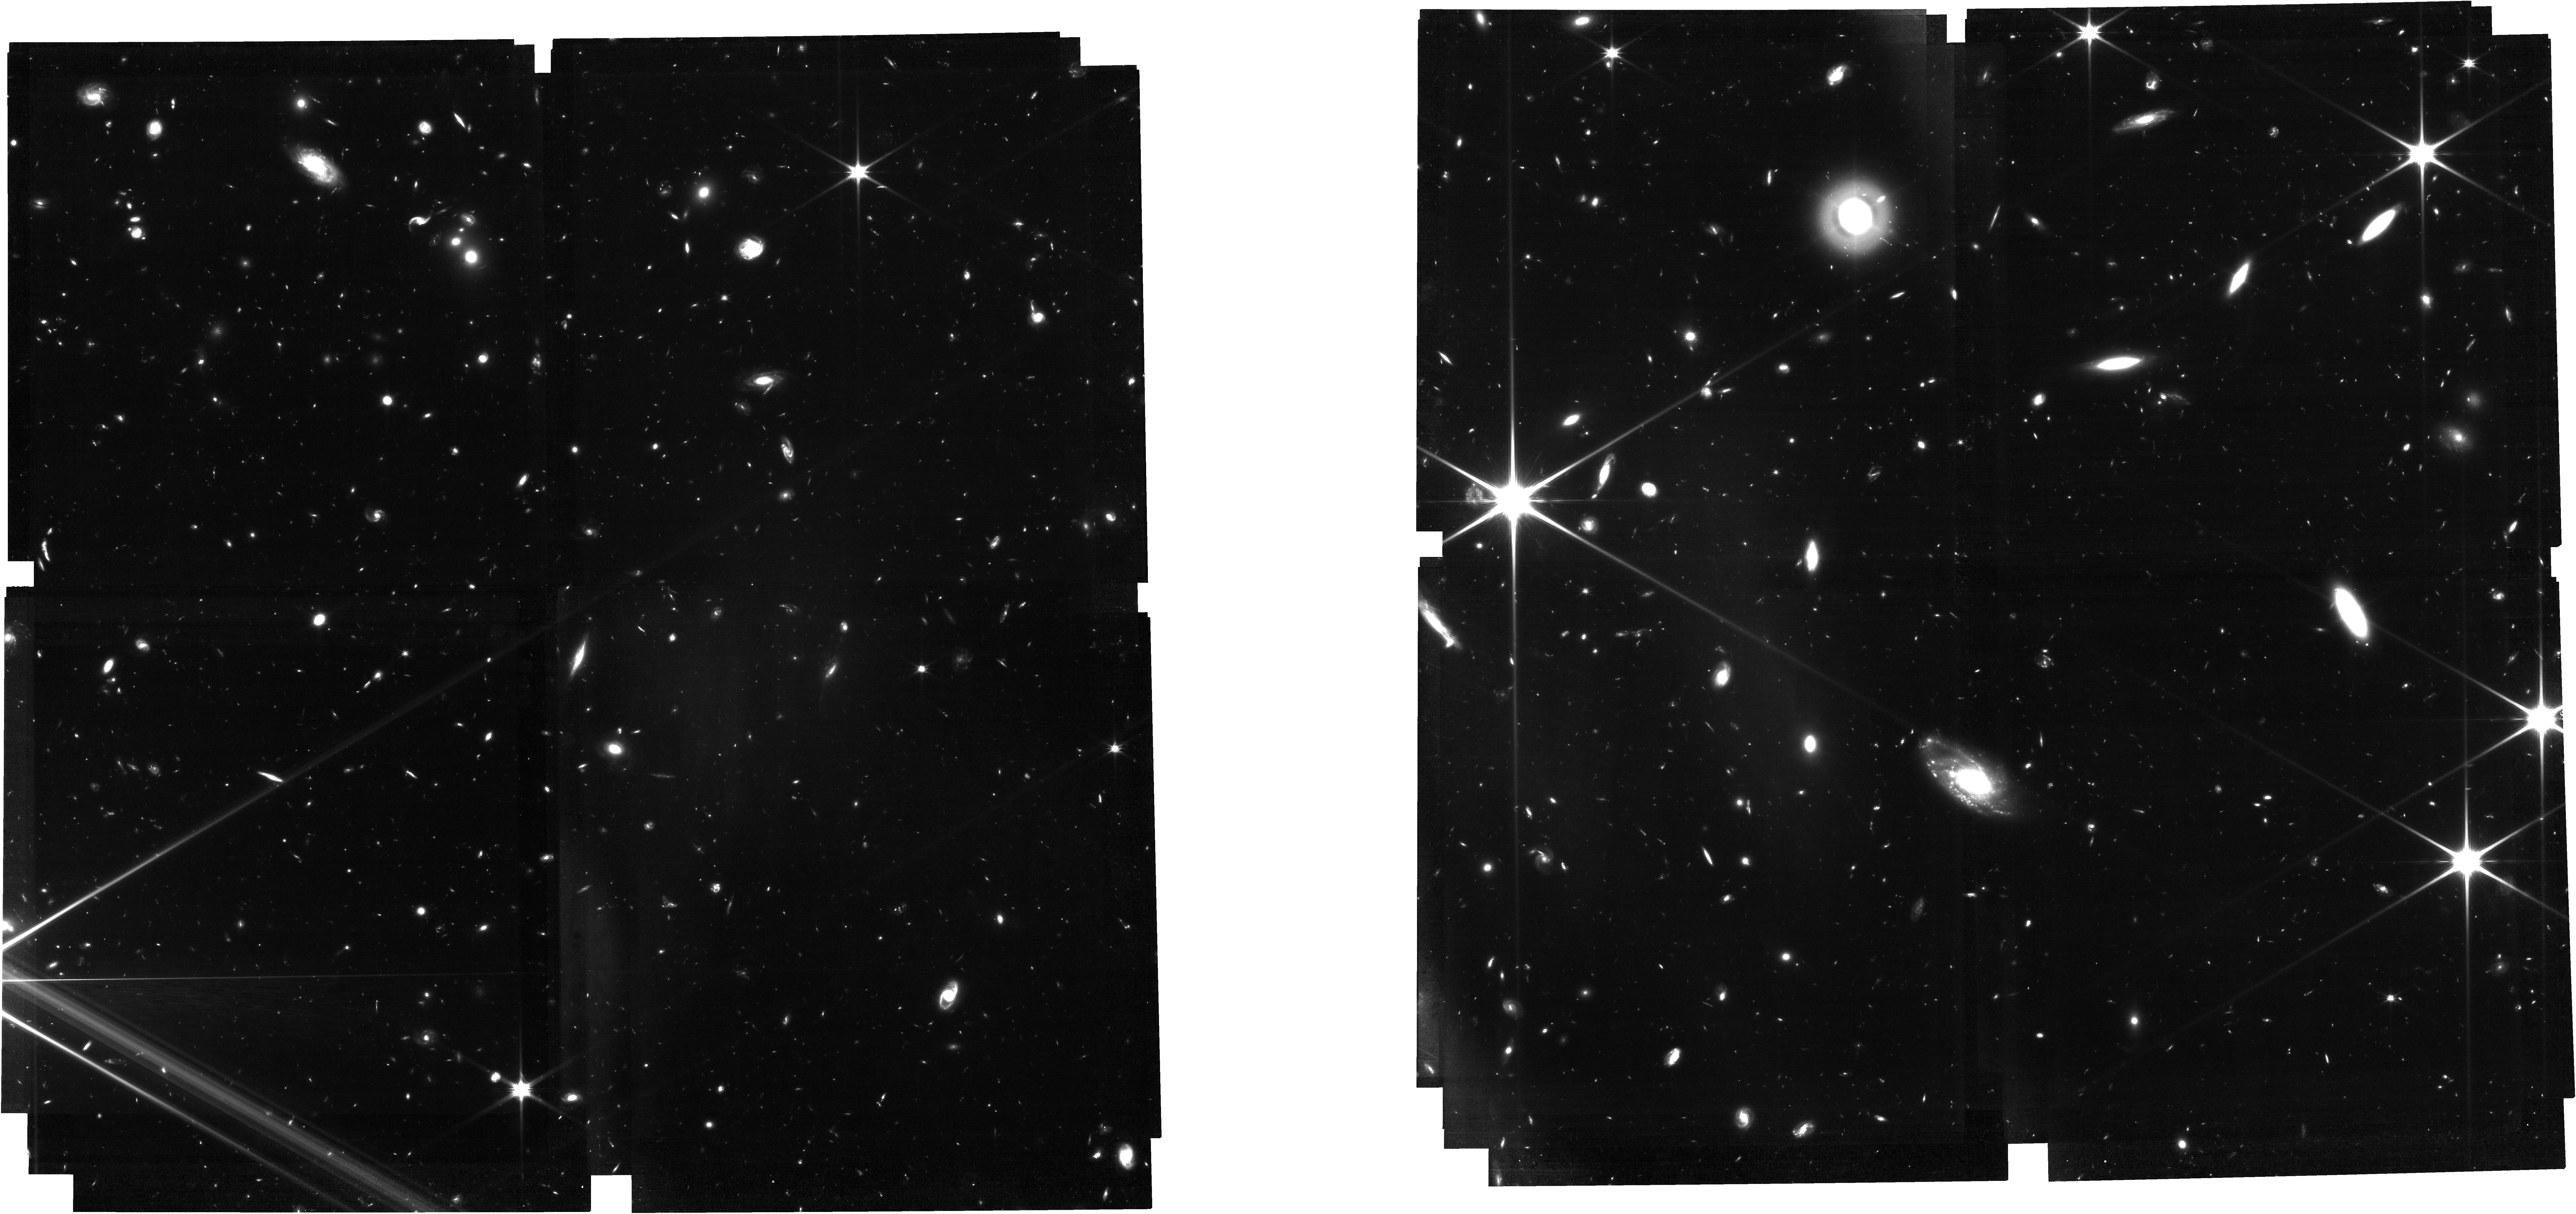
Target: MDS.MIRI-DEEP-SURVEY-V5
Instrument: NIRCAM
Filter: F115W
Exposure: 7.6 h
Observation ID: jw01283-o001_t001_nircam_clear-f115w

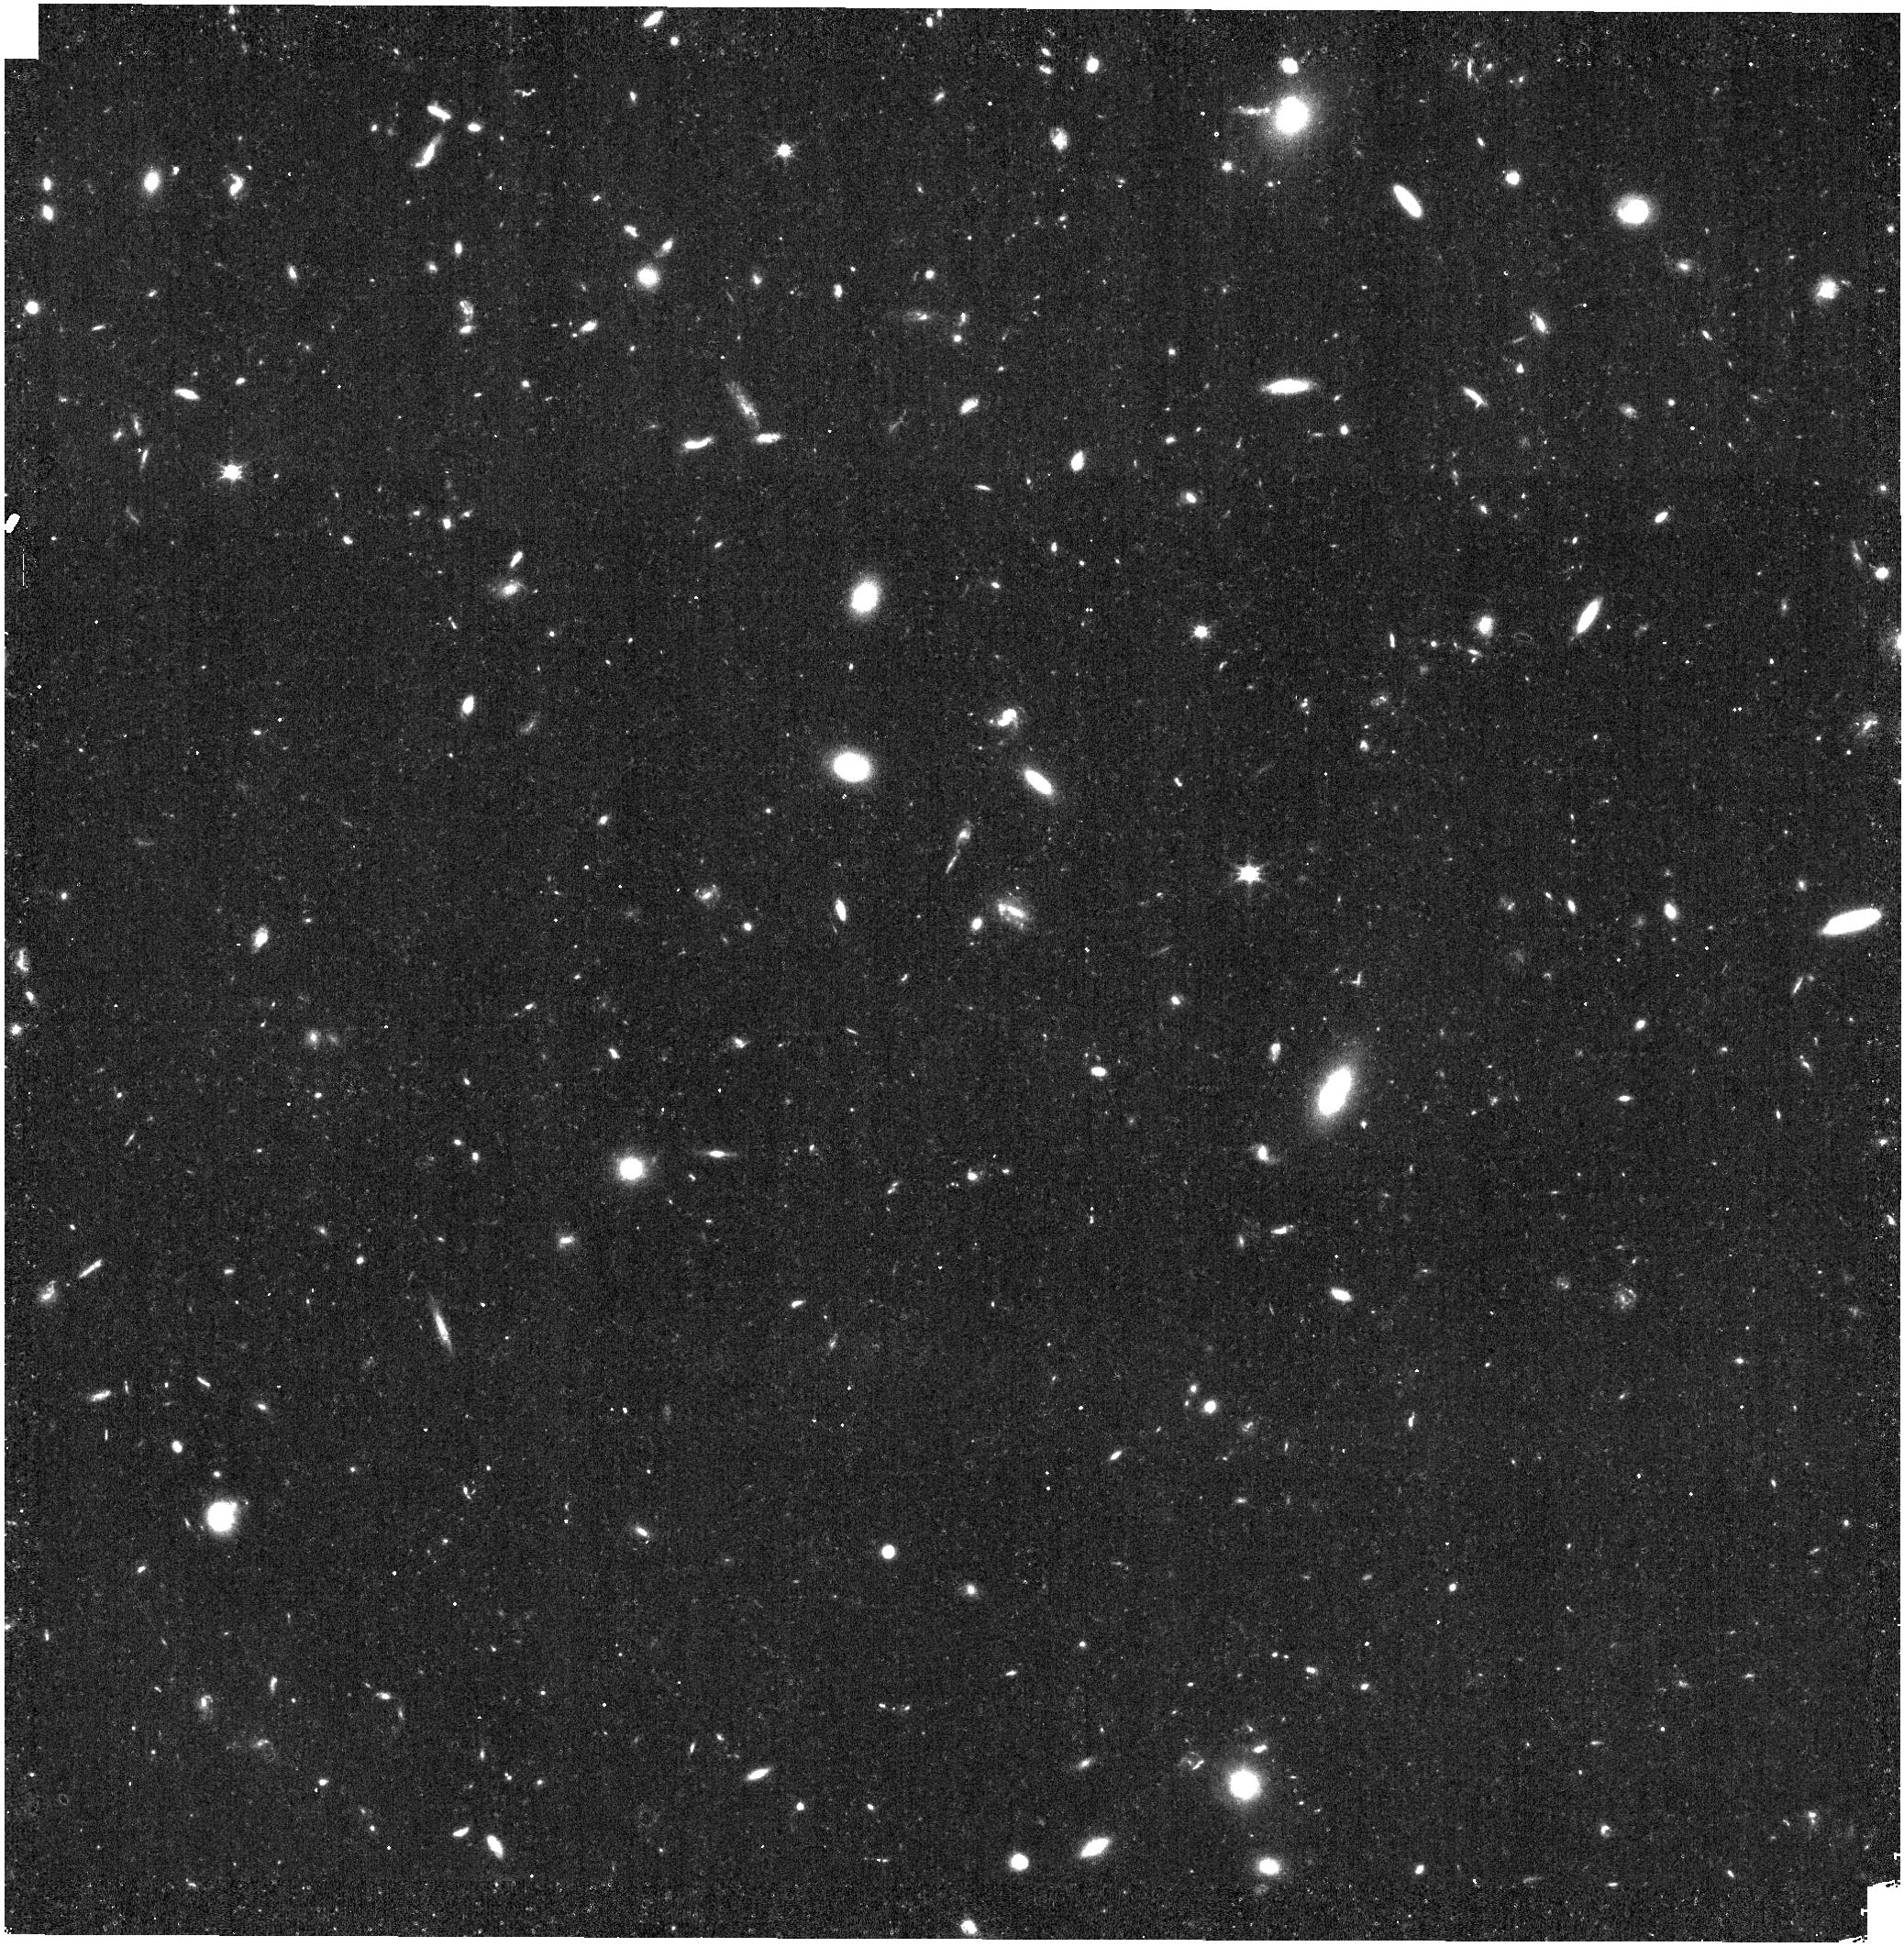
Target: MDS.MIRI-DEEP-SURVEY-V5
Instrument: NIRISS
Filter: CLEAR+F115W
Exposure: 9 min
Observation ID: jw01283-o006_t001_niriss_clear-f115w

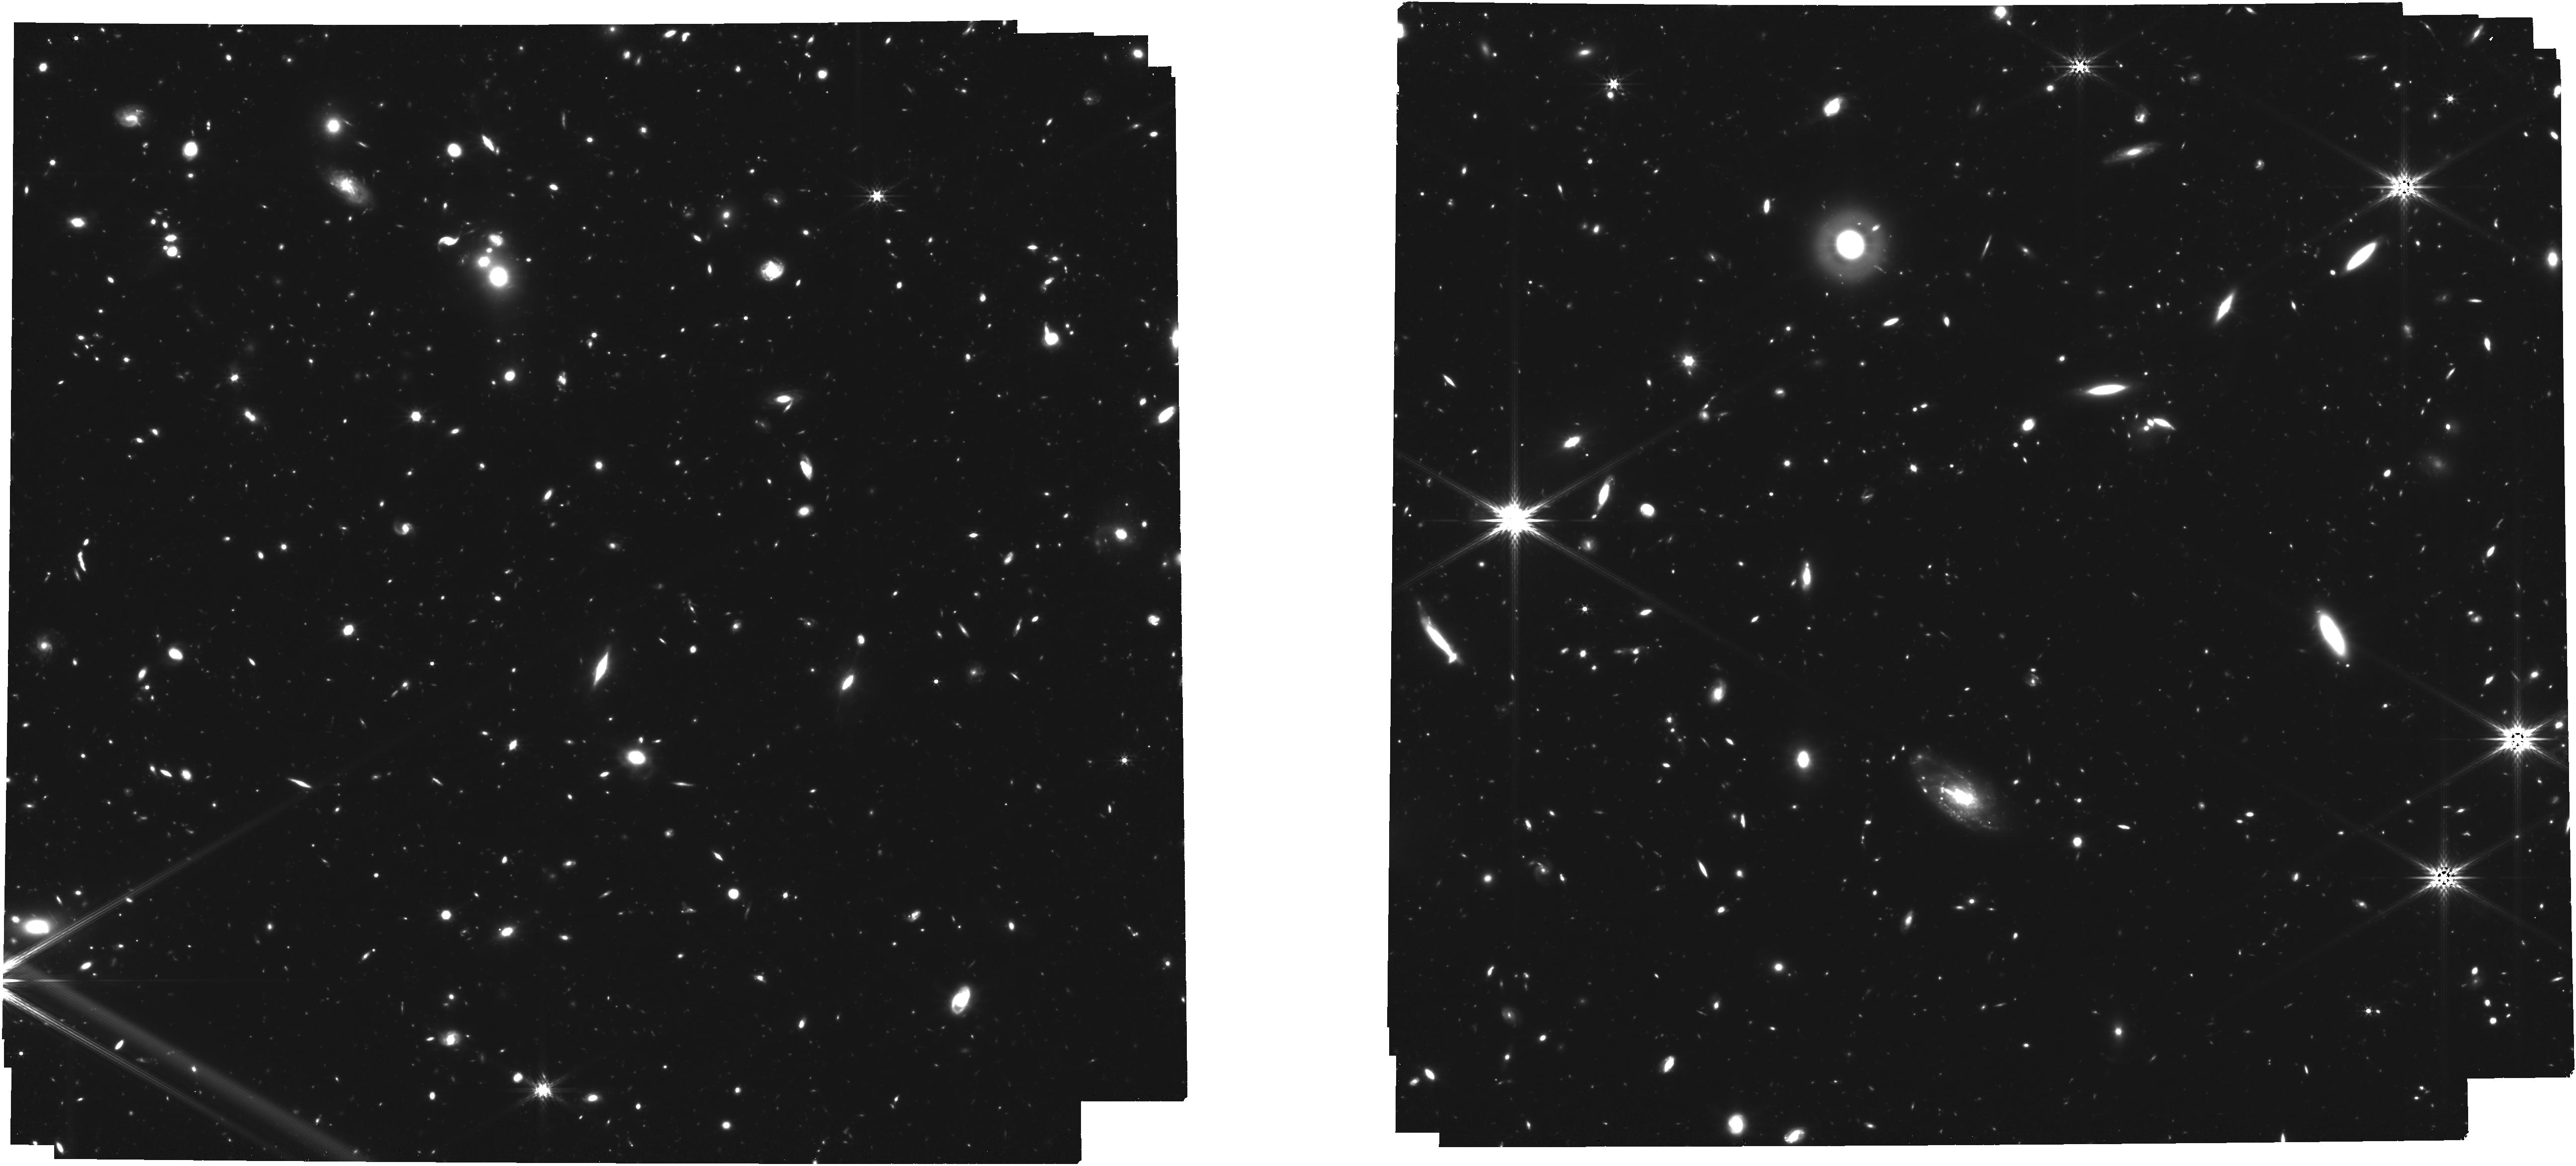
Target: MDS.MIRI-DEEP-SURVEY-V5
Instrument: NIRCAM
Filter: F356W
Exposure: 8.4 h
Observation ID: jw01283-o007_t001_nircam_clear-f356w

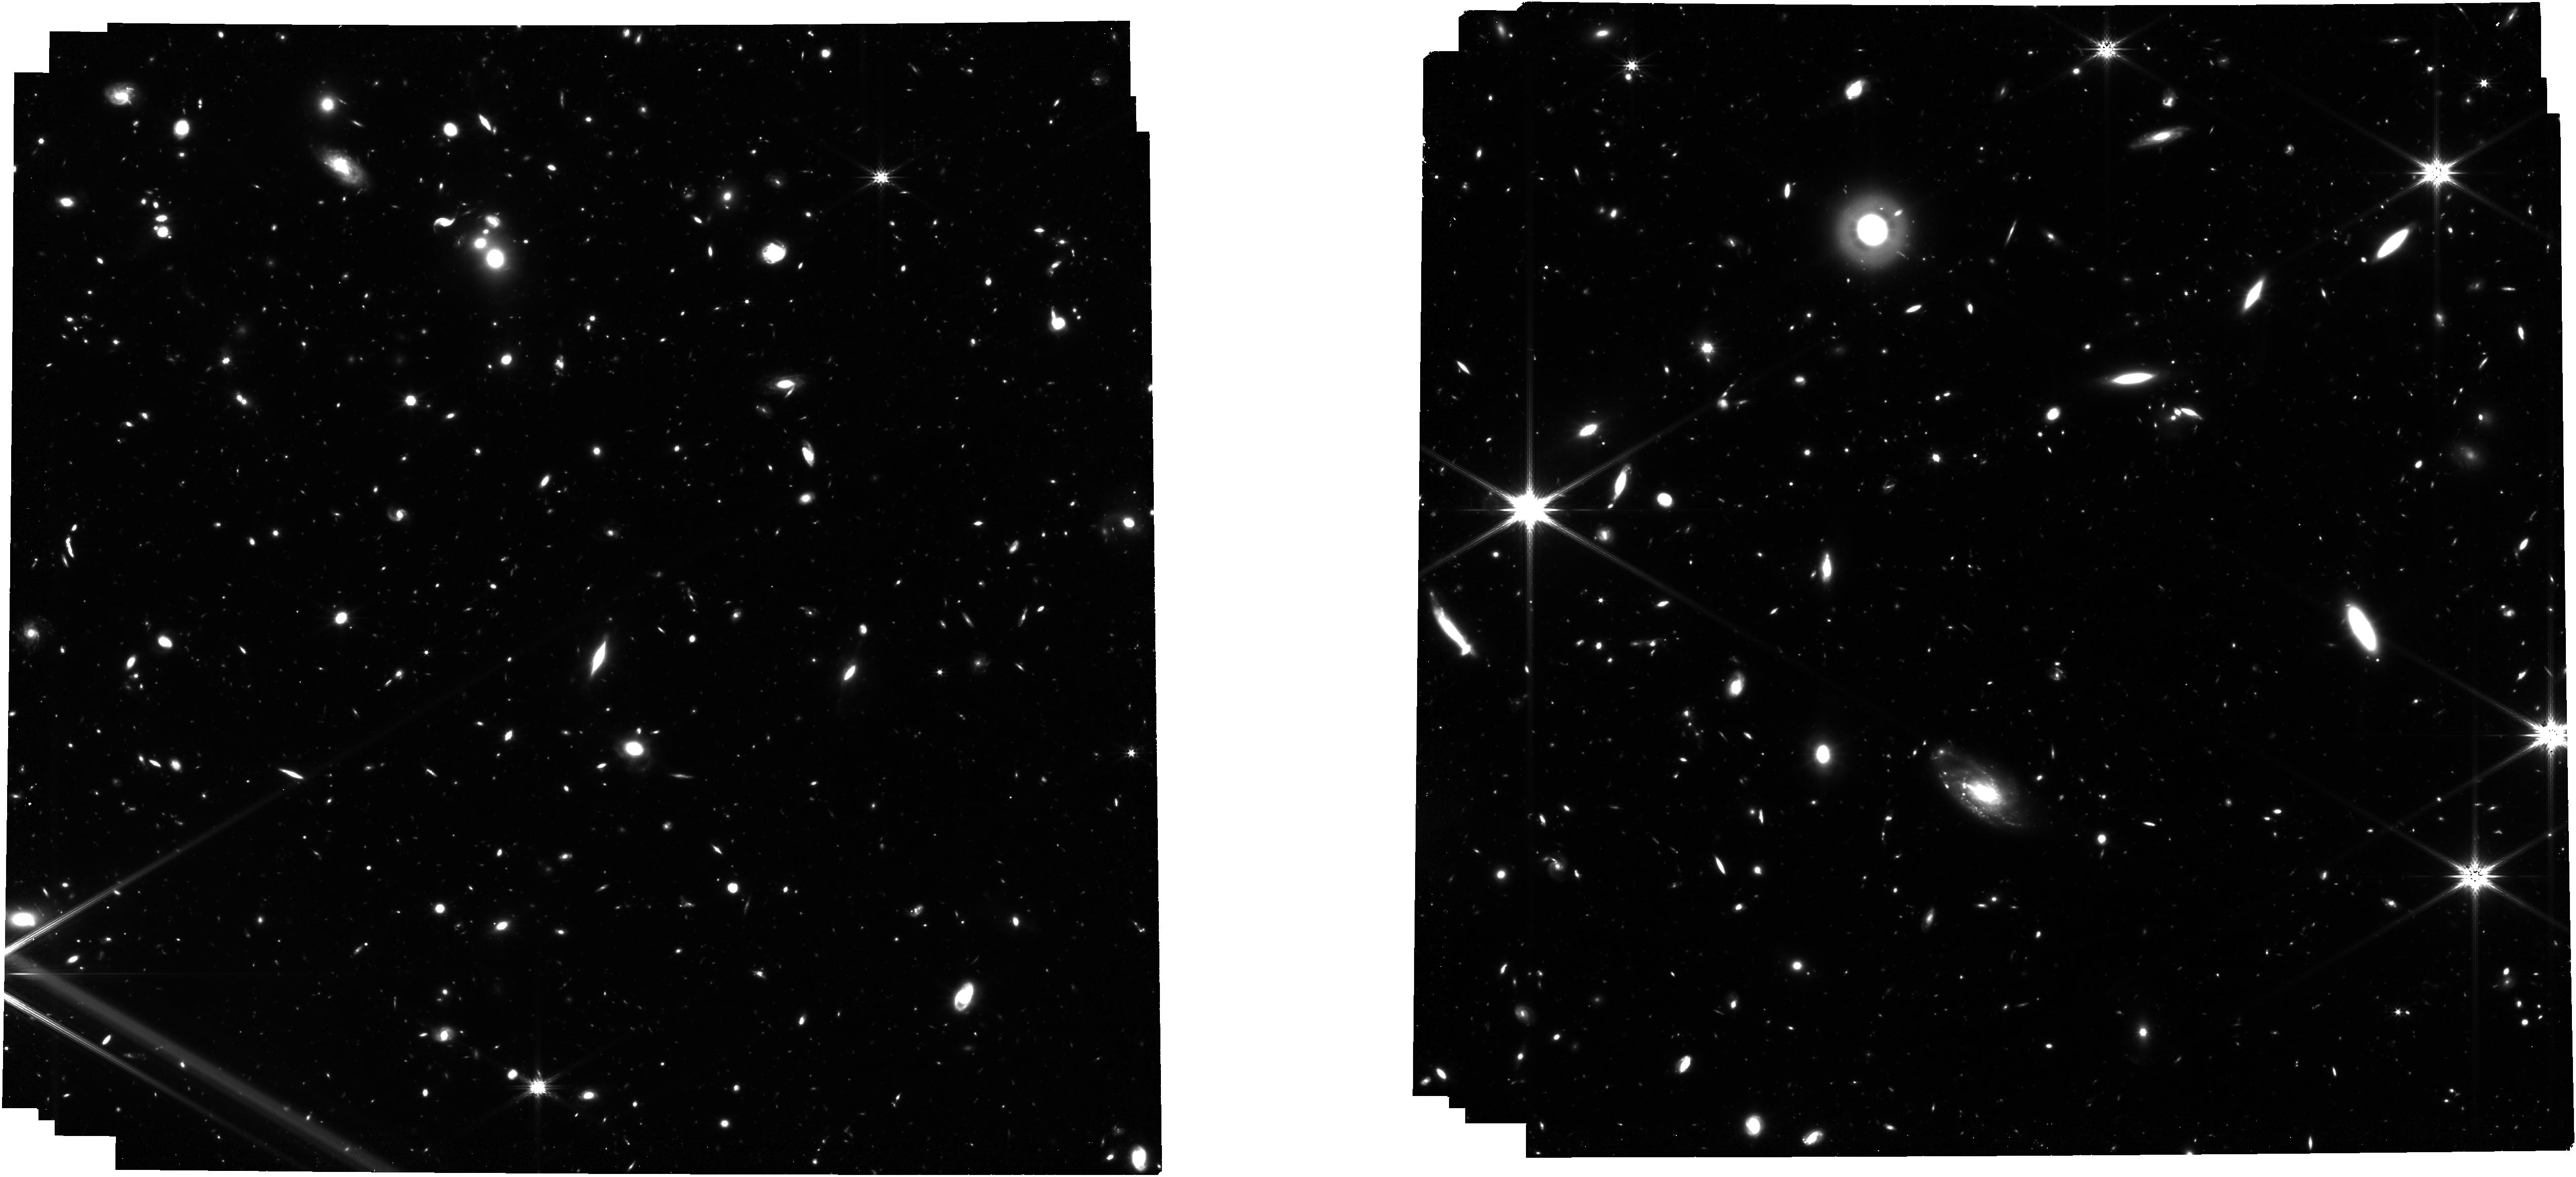
Target: MDS.MIRI-DEEP-SURVEY-V5
Instrument: NIRCAM
Filter: F277W
Exposure: 7.6 h
Observation ID: jw01283-o002_t001_nircam_clear-f277w

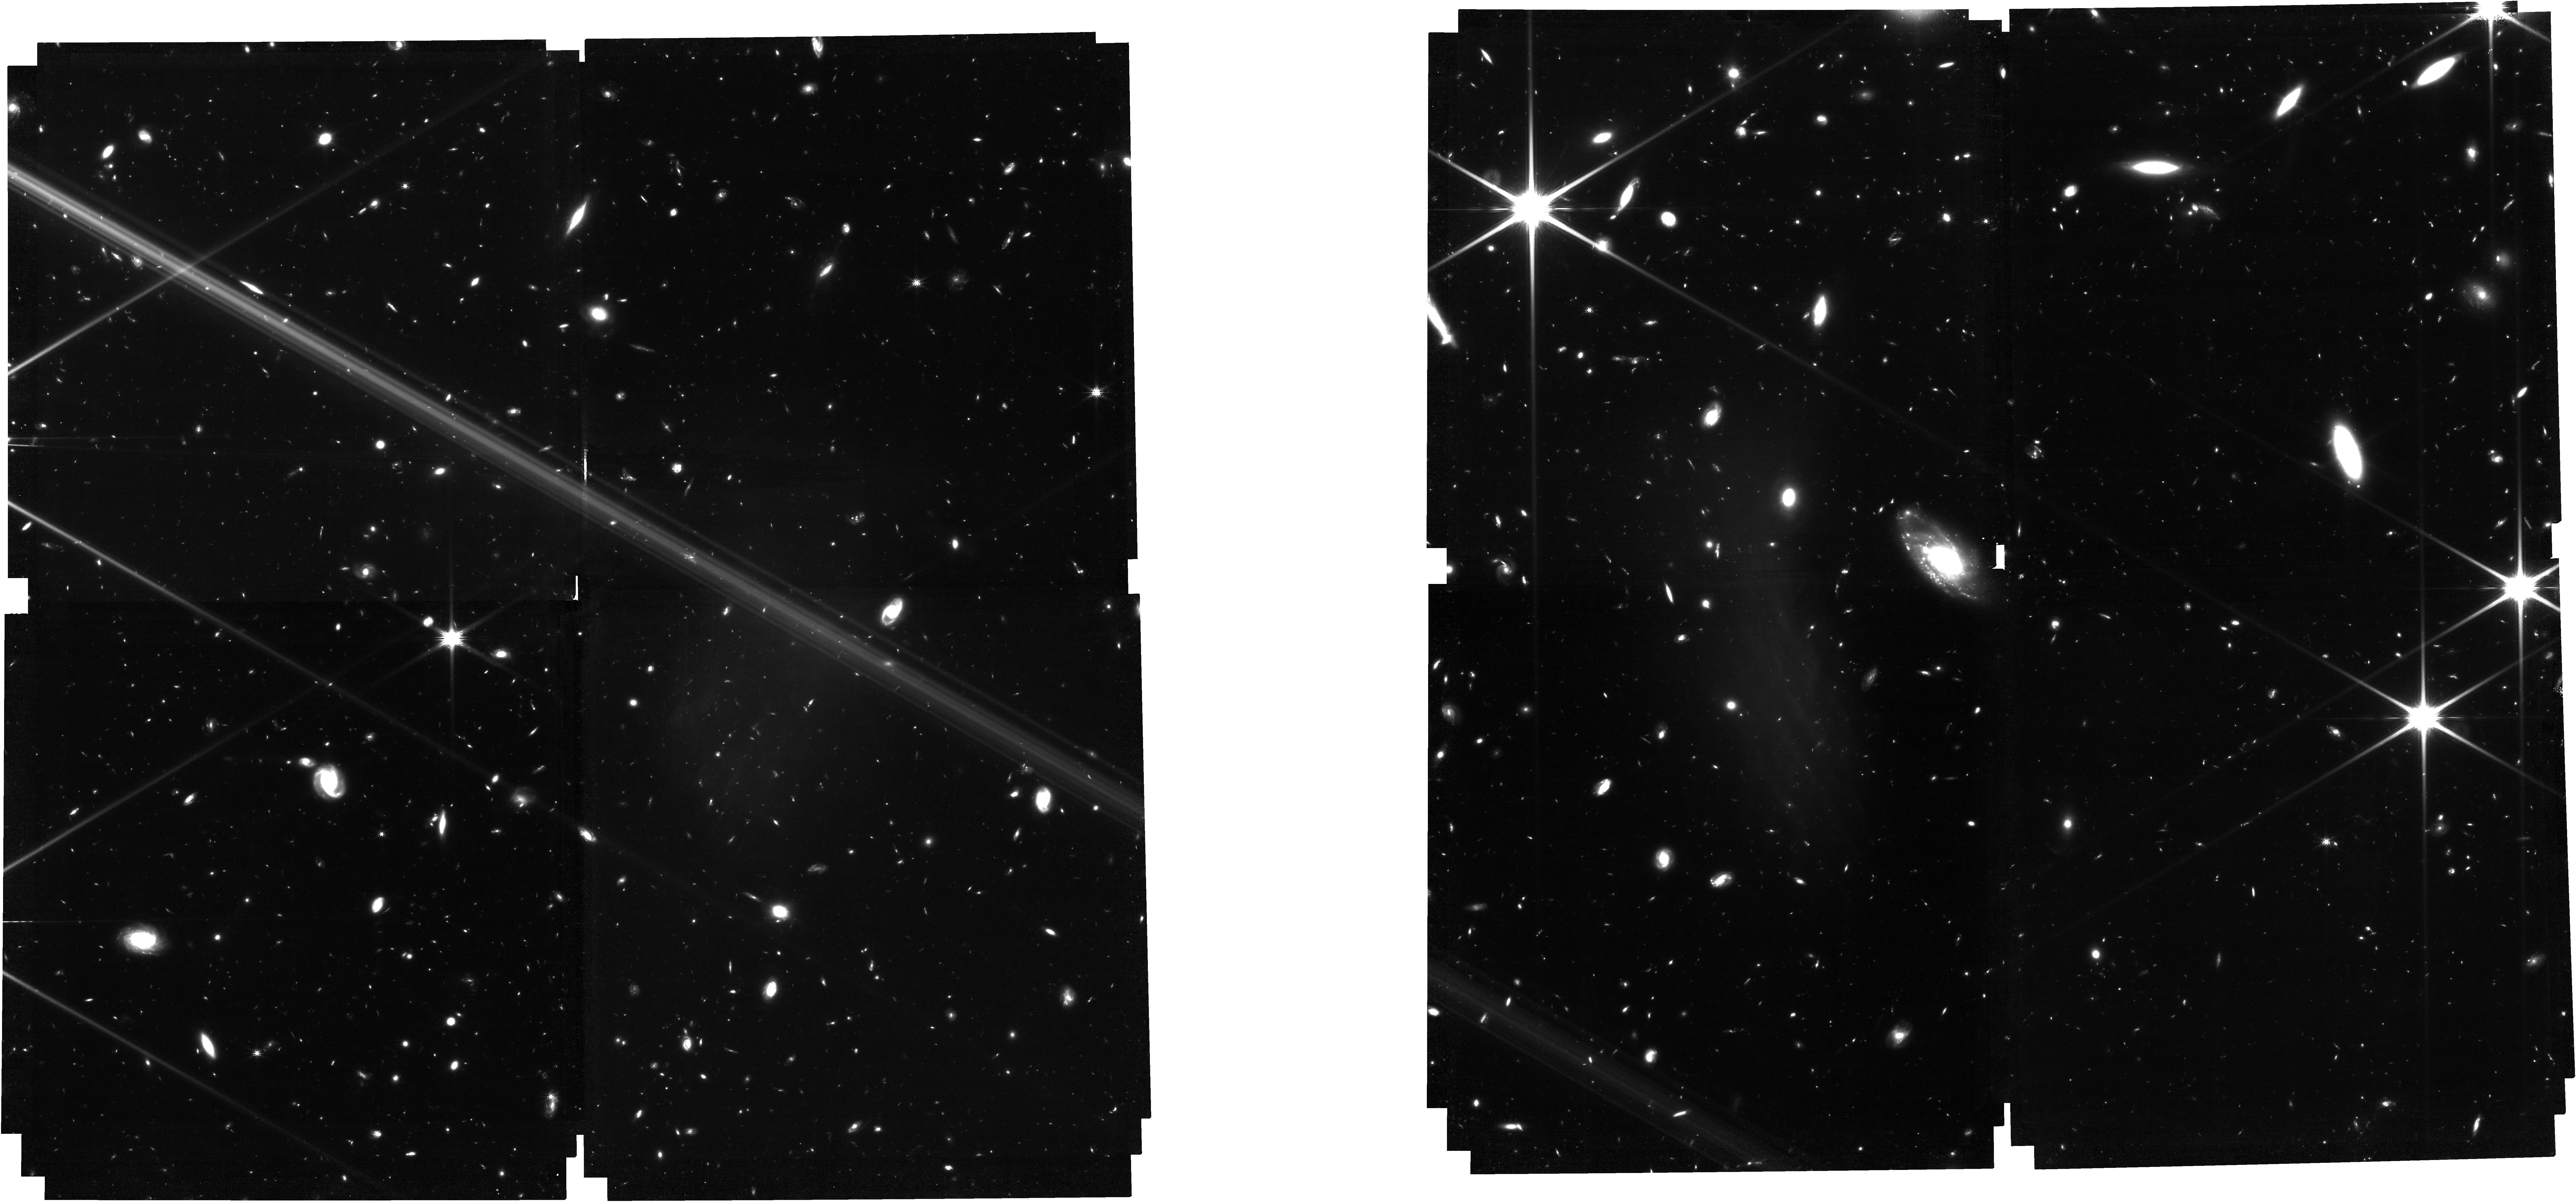
Target: MDS.MIRI-DEEP-SURVEY-V5
Instrument: NIRCAM
Filter: F150W
Exposure: 7.6 h
Observation ID: jw01283-o004_t001_nircam_clear-f150w

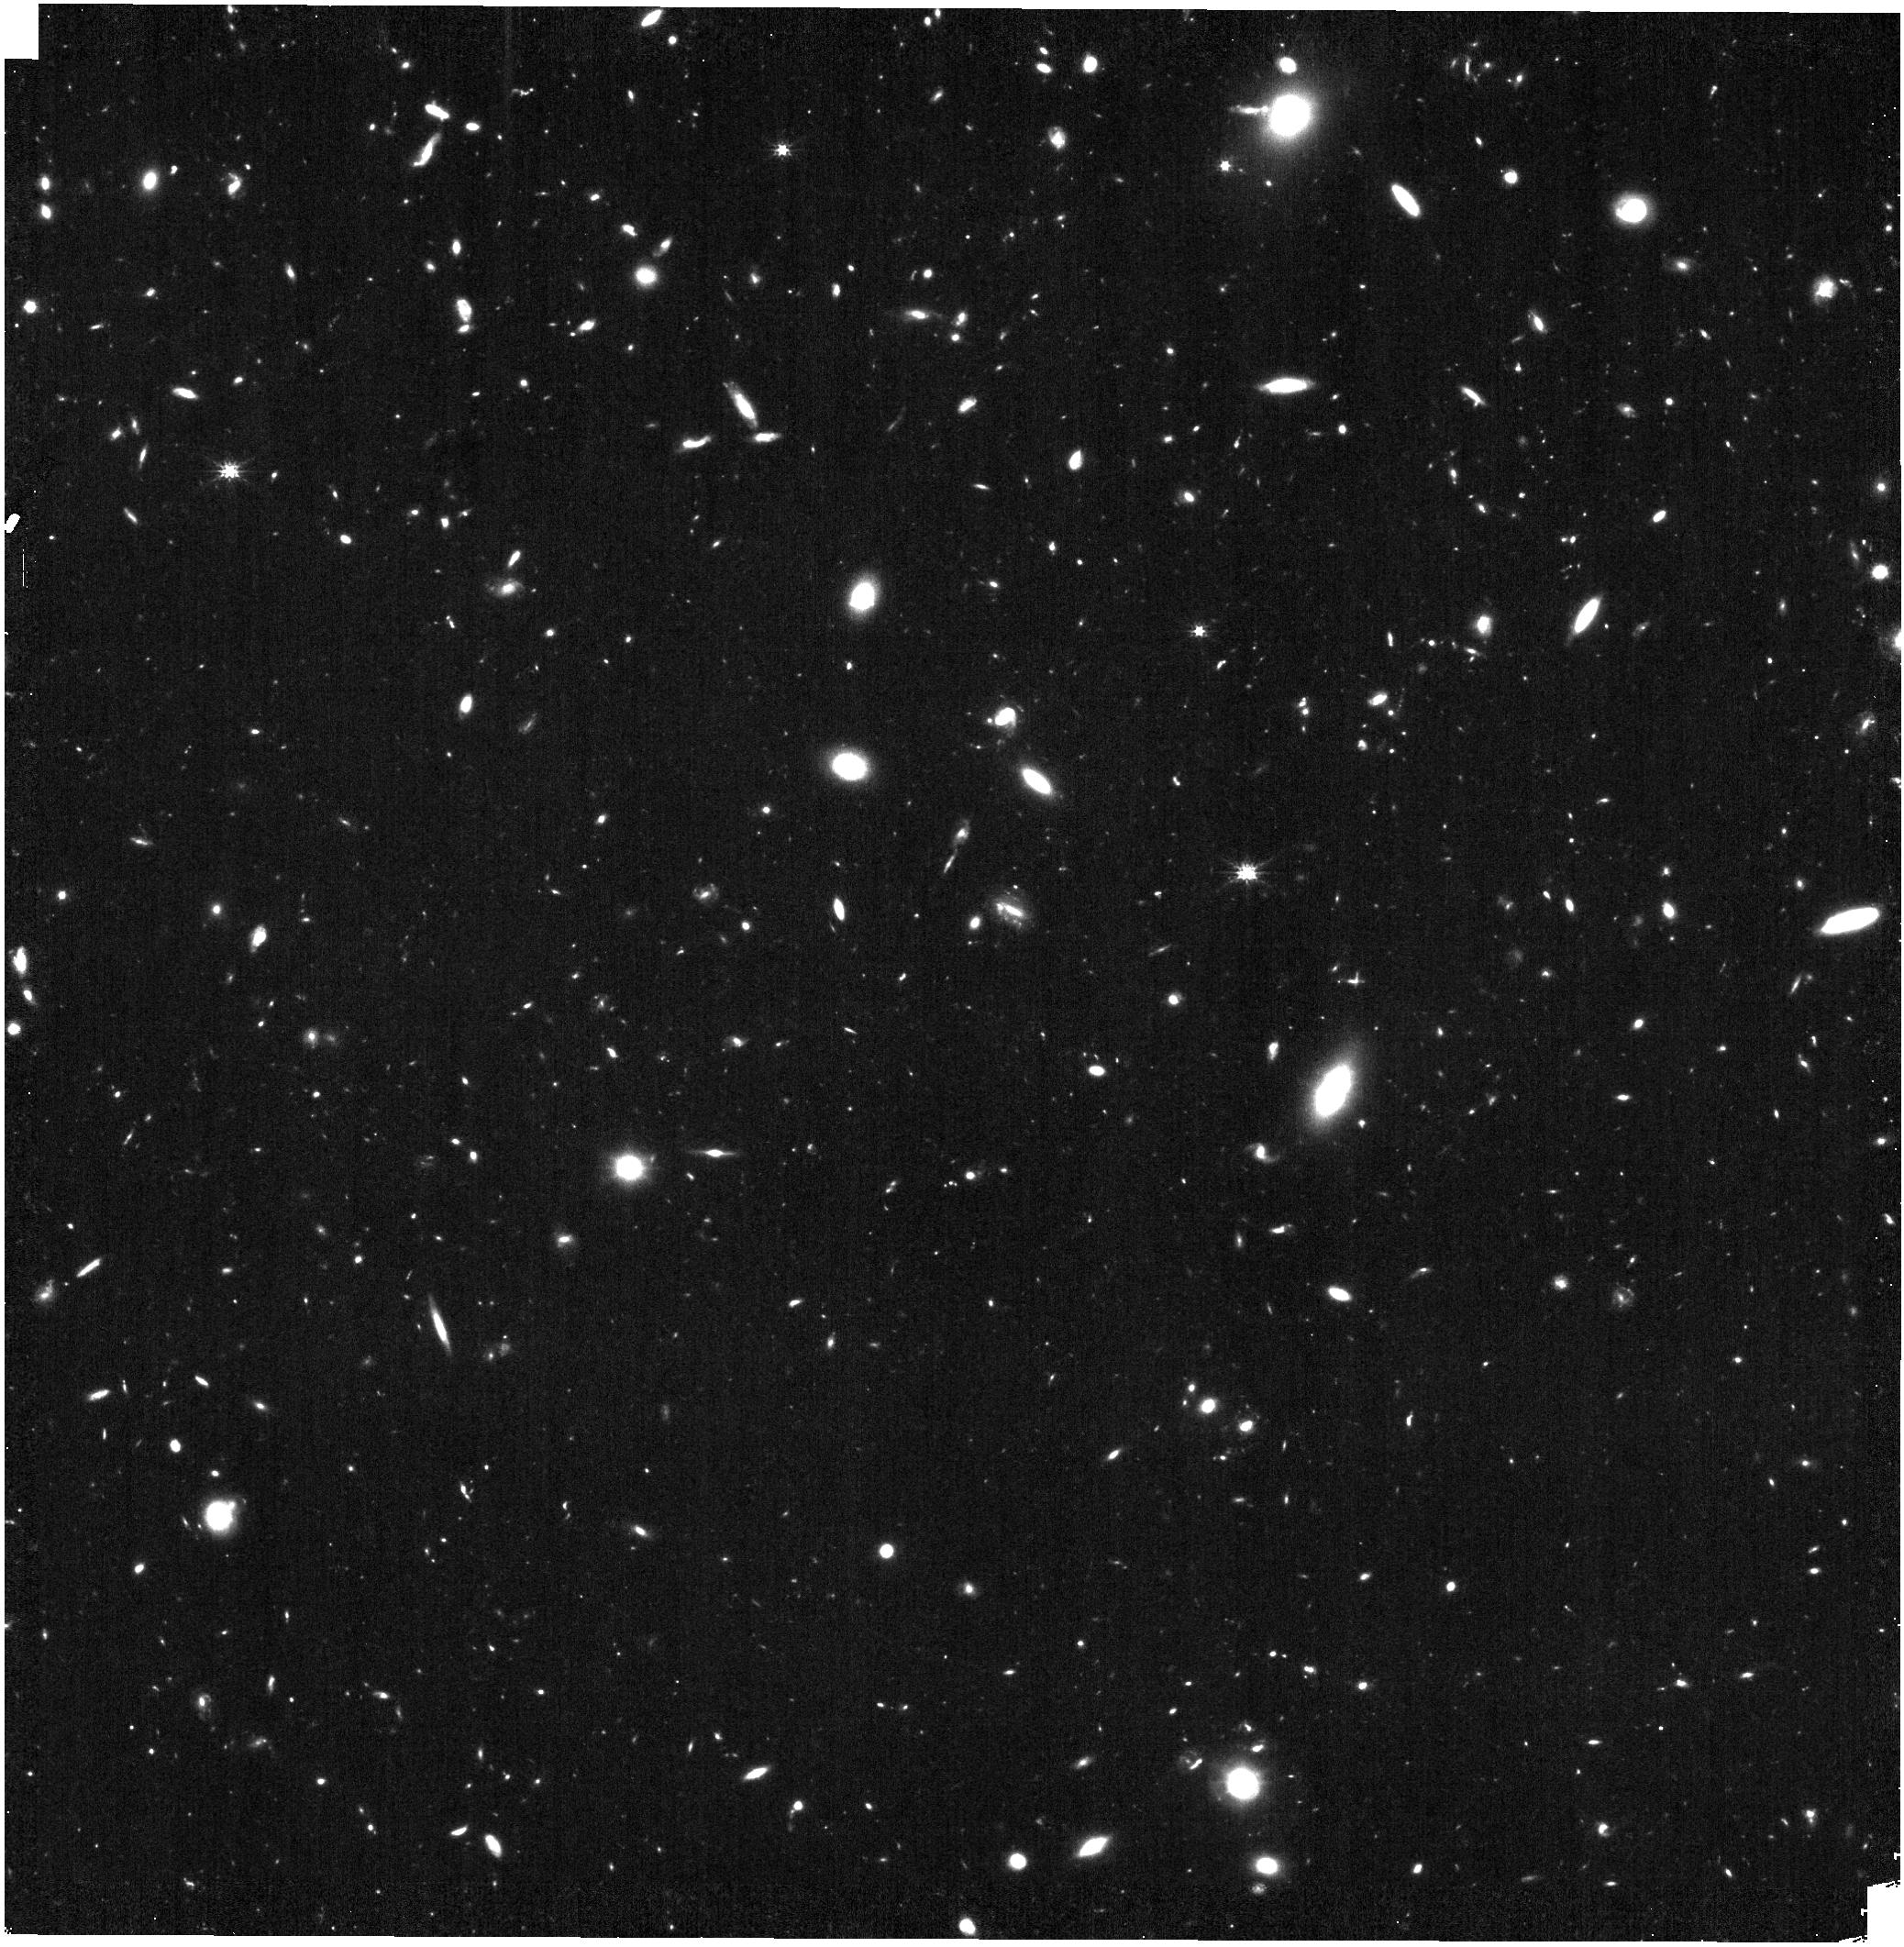
Target: MDS.MIRI-DEEP-SURVEY-V5
Instrument: NIRISS
Filter: CLEAR+F200W
Exposure: 17 min
Observation ID: jw01283-o006_t001_niriss_clear-f200w

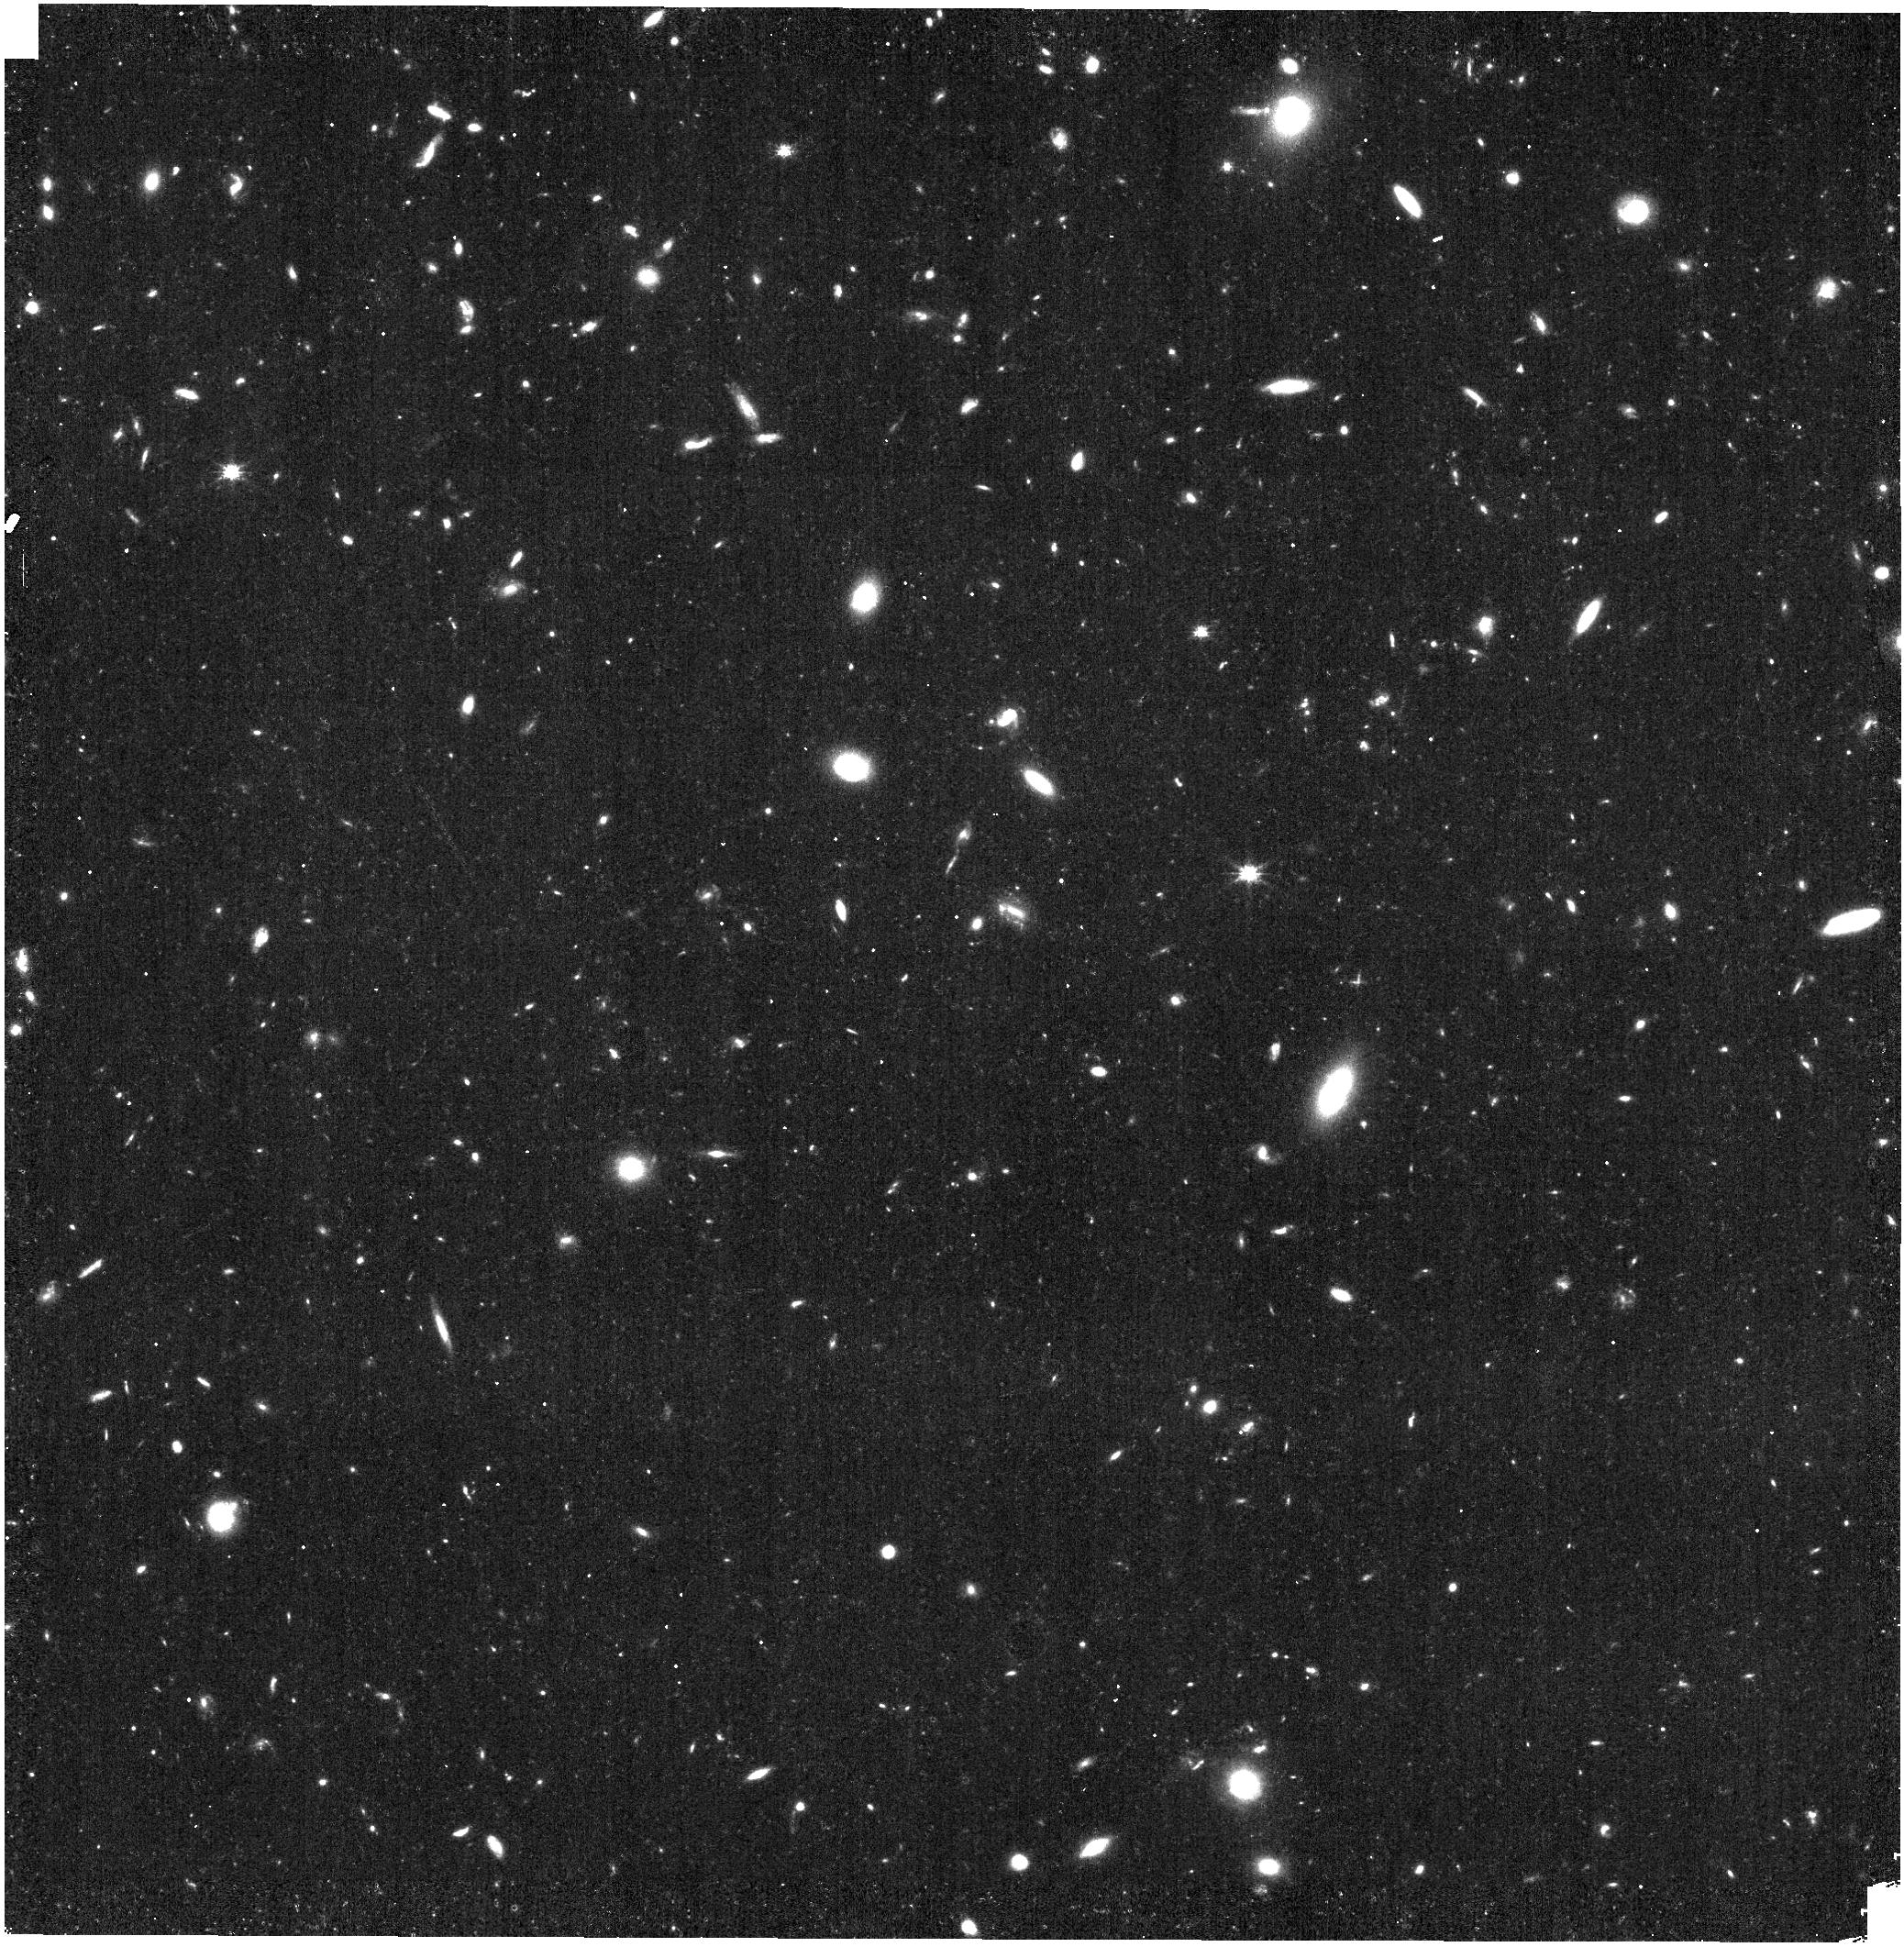
Target: MDS.MIRI-DEEP-SURVEY-V5
Instrument: NIRISS
Filter: CLEAR+F150W
Exposure: 9 min
Observation ID: jw01283-o006_t001_niriss_clear-f150w

The MIRI HUDF Deep Imaging Survey (PI: Oestlin, Goeran)

A key theme of JWST is to provide unique information about the formation and evolution of galaxies in the early universe. A lot of effort will be performed to examine the details of how the reionization of the Universe was evolving from the recombination phase at z ~ 1100 to z ~ 6 (Epoch of Reionization, EoR). One of the fundamental unknowns in this transition is the source of the ionizing photons during EoR. EC-MIRI is participating in the multi-instrument NIRCam – NIRSpec - MIRI coordinated imaging and spectroscopic study of the HUDF and surrounding field. Following on the spirit of this setup, and with the goal of strengthening the primary objectives of MIRI GTO high-z science, the EC-MIRI team proposes coordinated parallel observations with NIRISS and NIRCam of a well selected field around HUDF, while executing the MIRI deep HUDF imaging survey for a total of 60 hours. The proposed coordinated parallels split the time into about 20 hours of NIRISS observations and about 40 hours of NIRCam imaging. The selected strategies complement those of NIRCam and NIRSpec in the same area of the sky in two very important aspects: 1) The proposed NIRCam coordinated parallels will supplement the NIRCam Survey by providing deeper images in an additional pointing with three filters selected to optimize the detection of z>10 candidates 2) The proposed NIRISS coordinated parallels will provide deep wide field slitless low resolution spectroscopy of all high-z sources in a field of 2.2 x 2.2 arcmin2 within the NIRSpec WIDE MOS survey